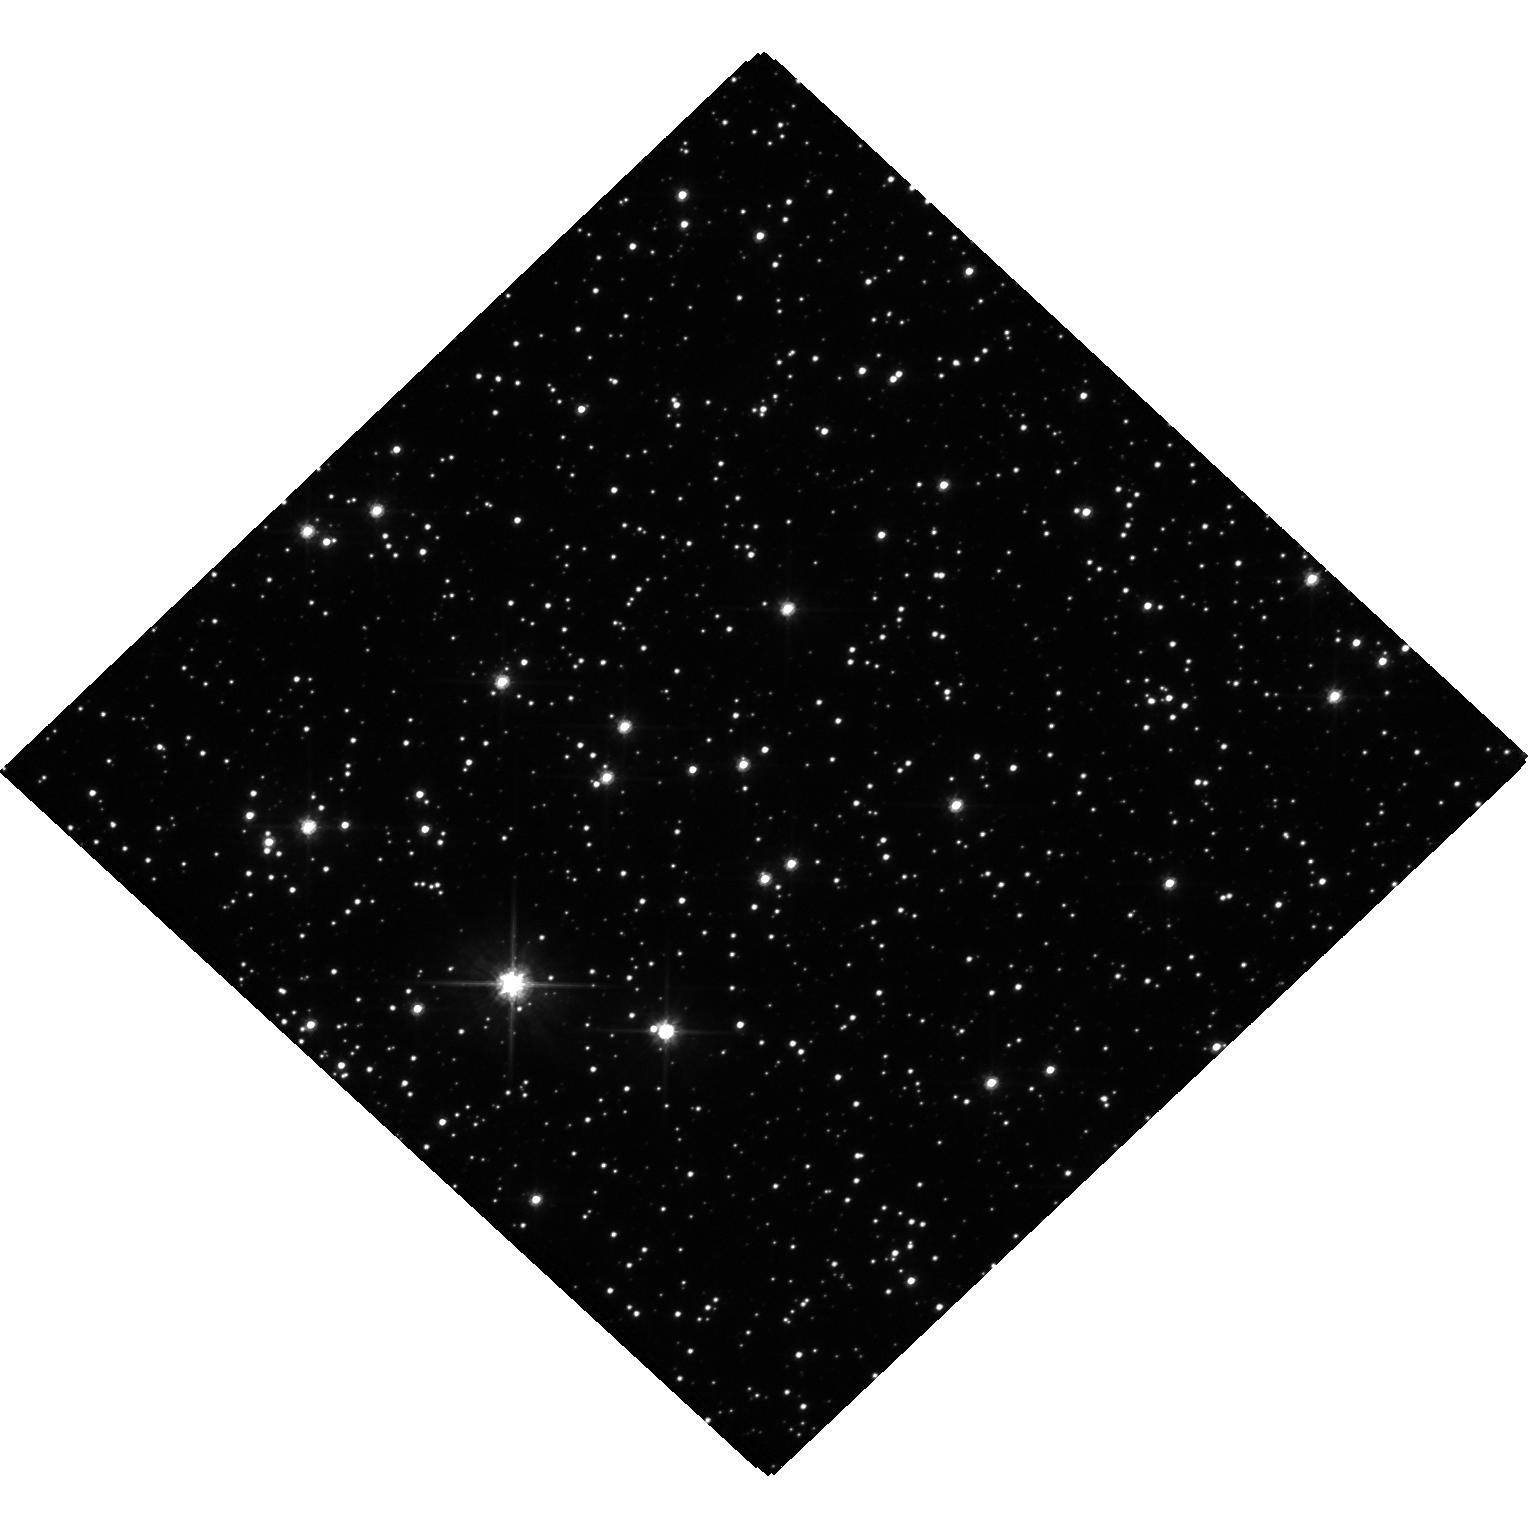
Target: MOA-2019-BLG-284
Instrument: WFC3/UVIS
Filter: F606W
Exposure: 20 min
Observation ID: hst_17838_01_wfc3_uvis_f606w_iffe01

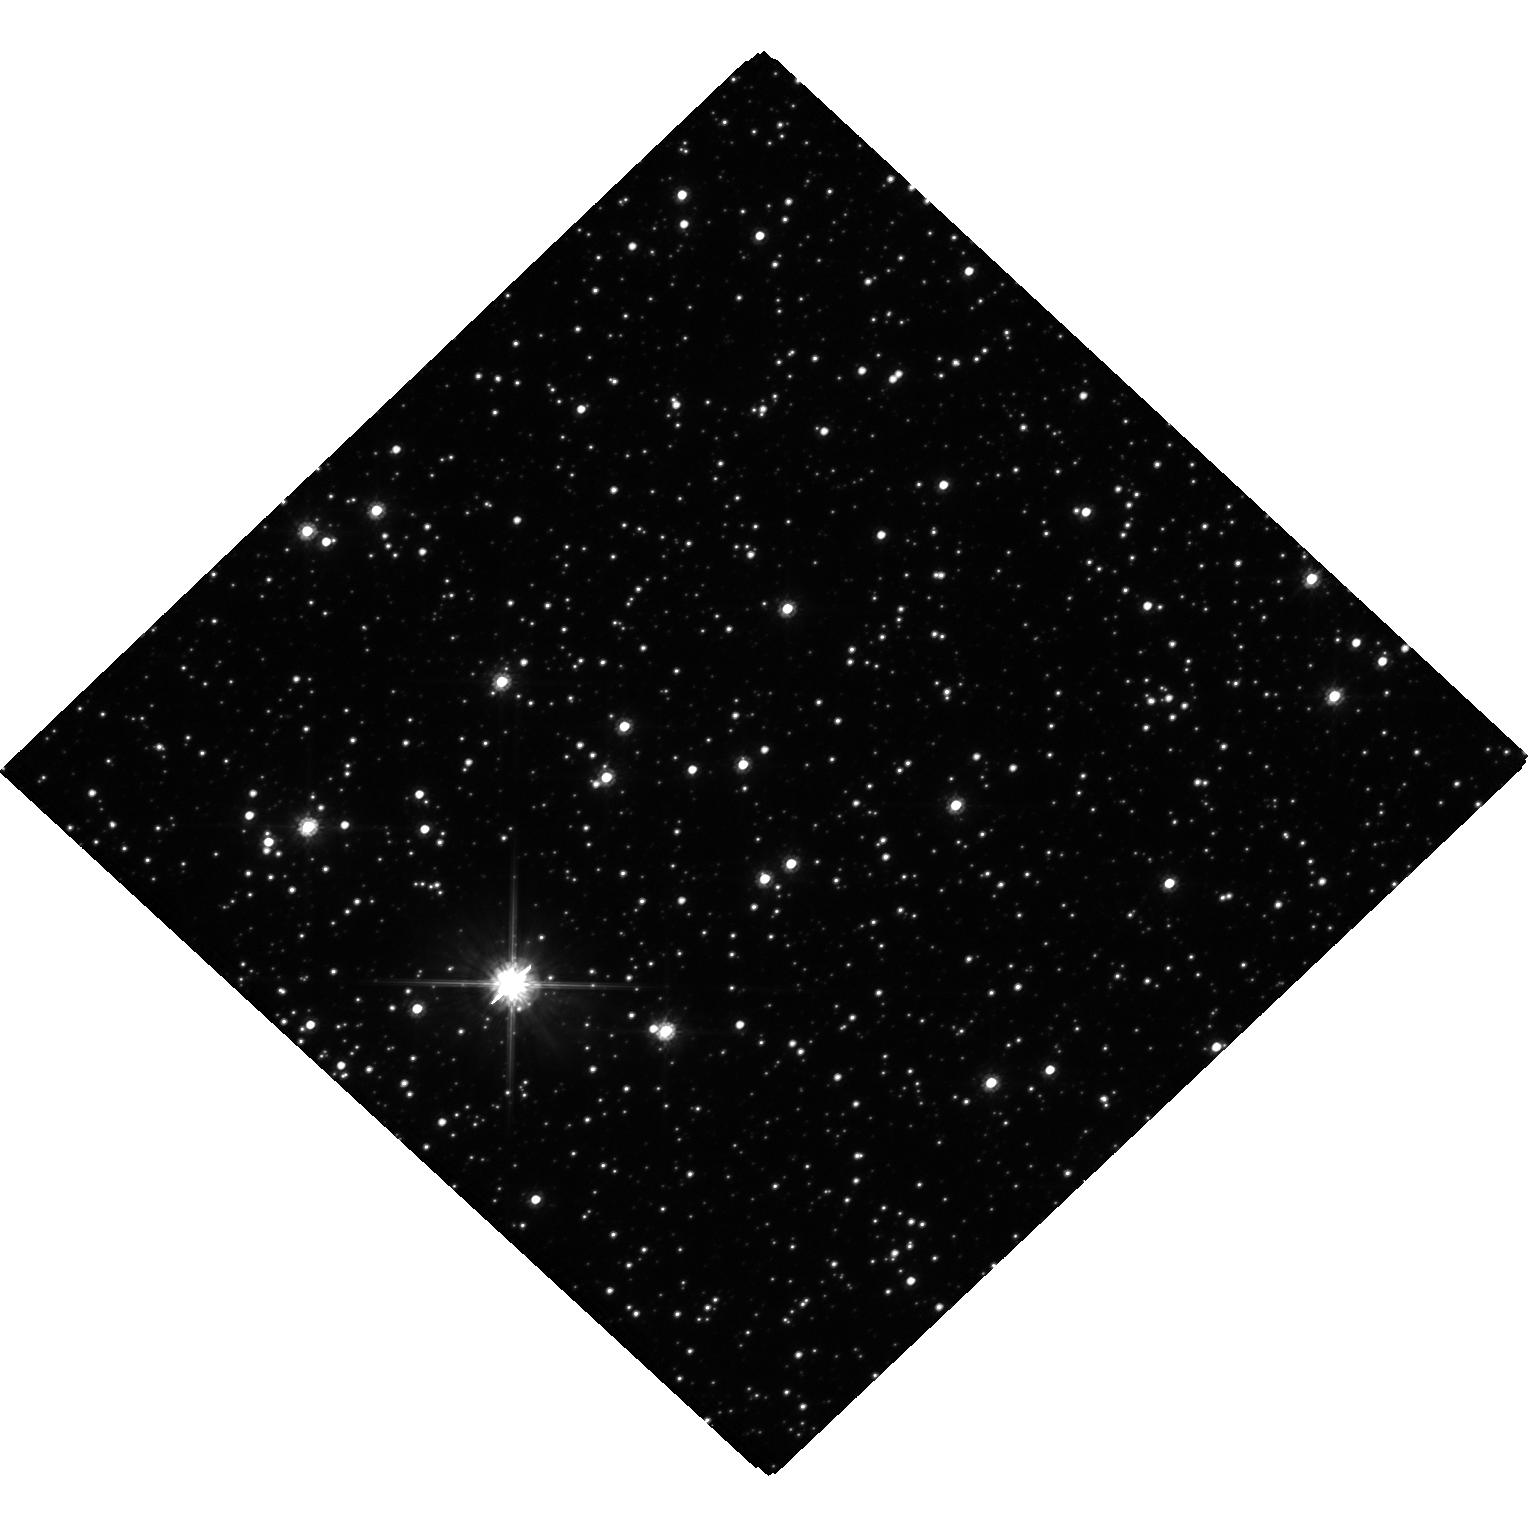
Target: MOA-2019-BLG-284
Instrument: WFC3/UVIS
Filter: F814W
Exposure: 20 min
Observation ID: hst_17838_01_wfc3_uvis_f814w_iffe01

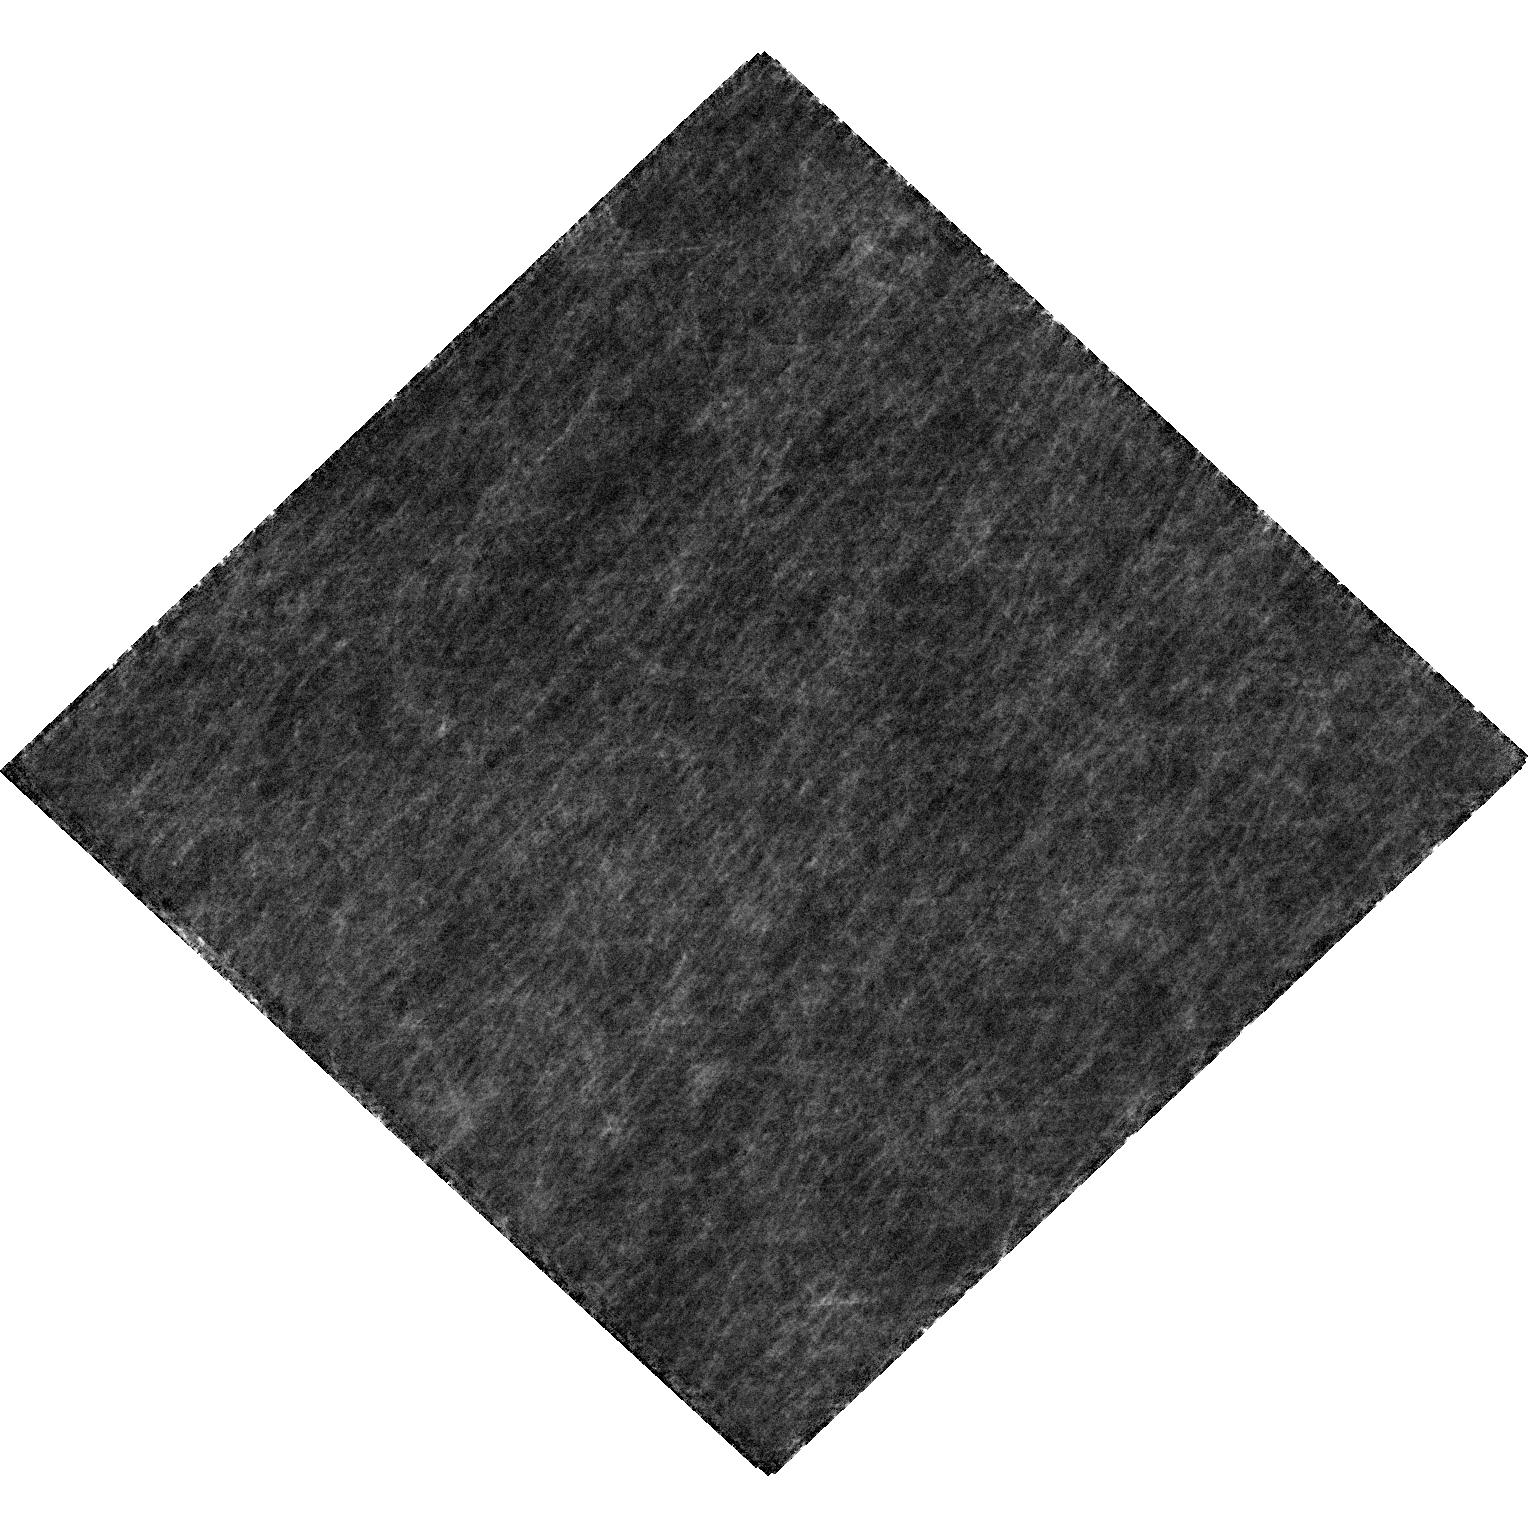
Target: MOA-2019-BLG-284
Instrument: WFC3/UVIS
Filter: F606W
Exposure: 20 min
Observation ID: hst_17838_02_wfc3_uvis_f606w_iffe02

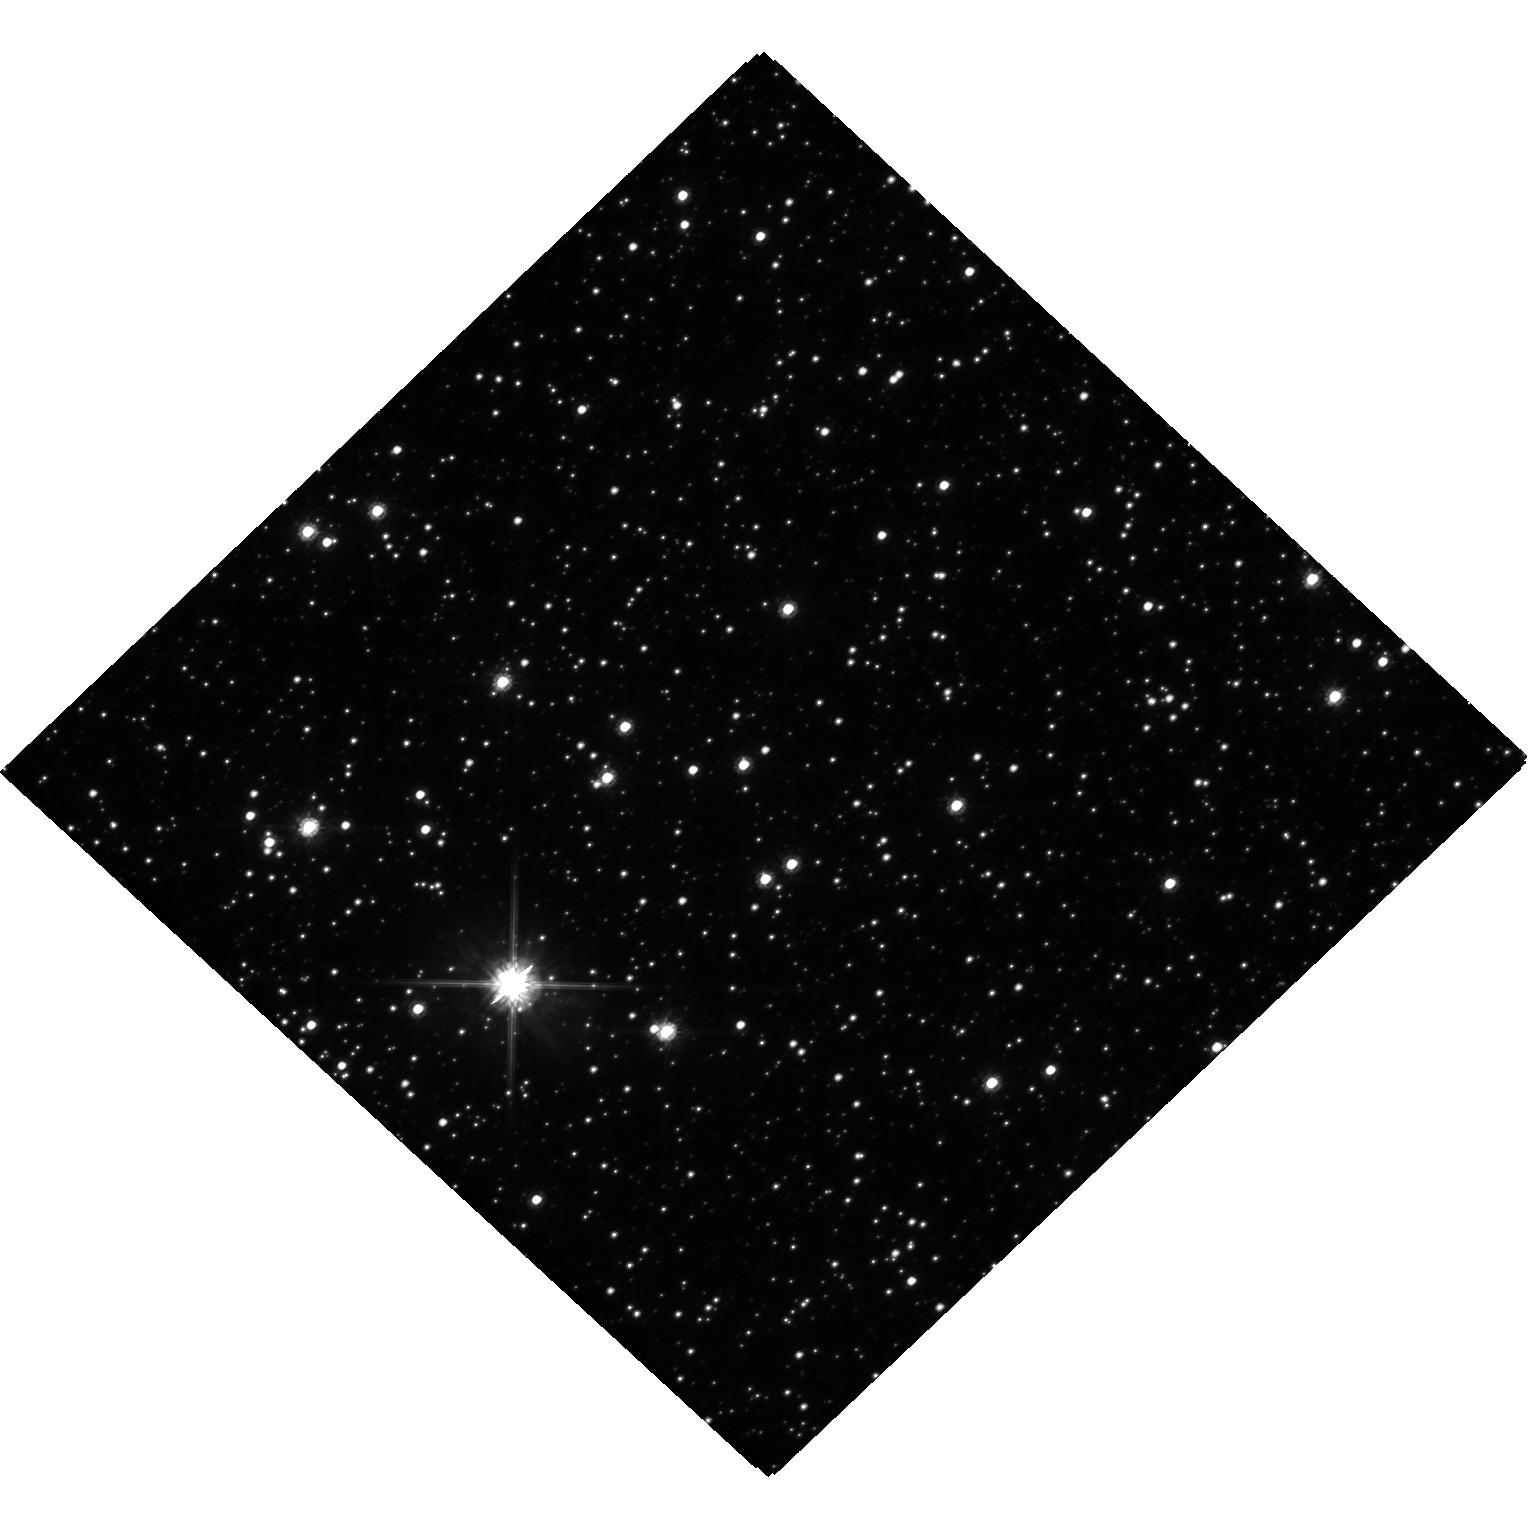
Target: MOA-2019-BLG-284
Instrument: WFC3/UVIS
Filter: F814W
Exposure: 20 min
Observation ID: hst_17838_02_wfc3_uvis_f814w_iffe02

Mass Measurement of a Candidate Balck Hole Microlens with Systematic Error Control (PI: Bennett, David P.)

We propose Hubble imaging of the black hole candidate microlens system MOA-2019-BLG-284 in order to measure the astrometric microlensing signal and determine the lens system mass. Microlensing is the only method that can detect black holes that are isolated or in stable, non-accreting binary systems, so routine detection of black hole astrometric microlensing will provide a significant advance in our understanding of the formation of stellar mass black holes. Our proposed observations will determine if the MOA-2019-BLG-284 lens system is a rare stable binary system with a black hole primary or an isolated stellar mass black hole. This observing program is designed to address possible systematic errors in the astrometric measurements. We will also use the Hubble data to correct systematic errors in the ground-based photometry that determines the microlensing parallax. Since both astrometric microlensing and microlensing parallx measurements are needed to determine black hole masses, an understanding of systematic errors in both quantaties is needed for reliable mass measurements. The novel systematic error correction methods that we propose may be used to increase the sensitivity of future black hole mass measurements from astrometric and photometric microlensing.